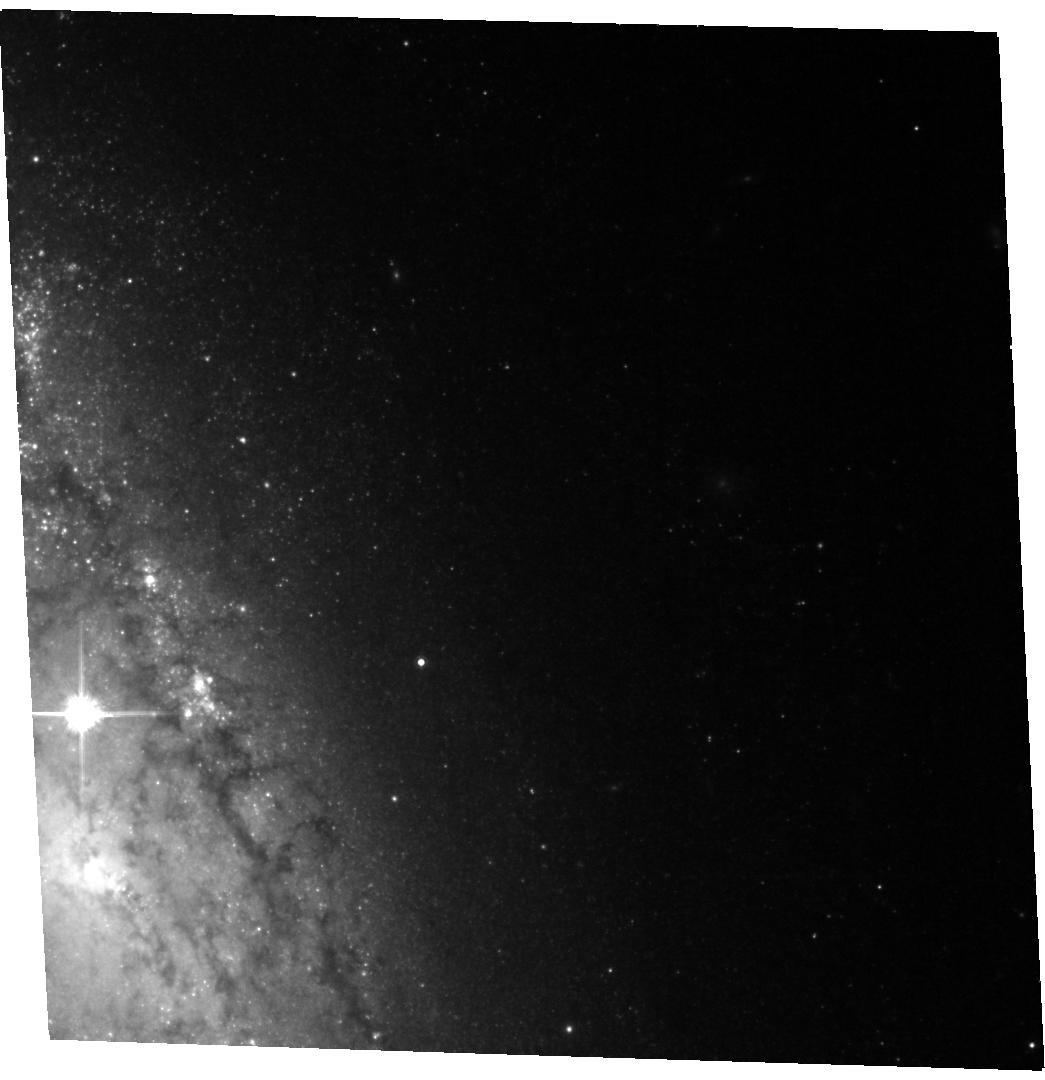
Target: SN-2004A. Instrument: ACS/WFC. Filter: F814W. Exposure: 24 min. Observation ID: hst_11675_03_acs_wfc_f814w_jb4t03

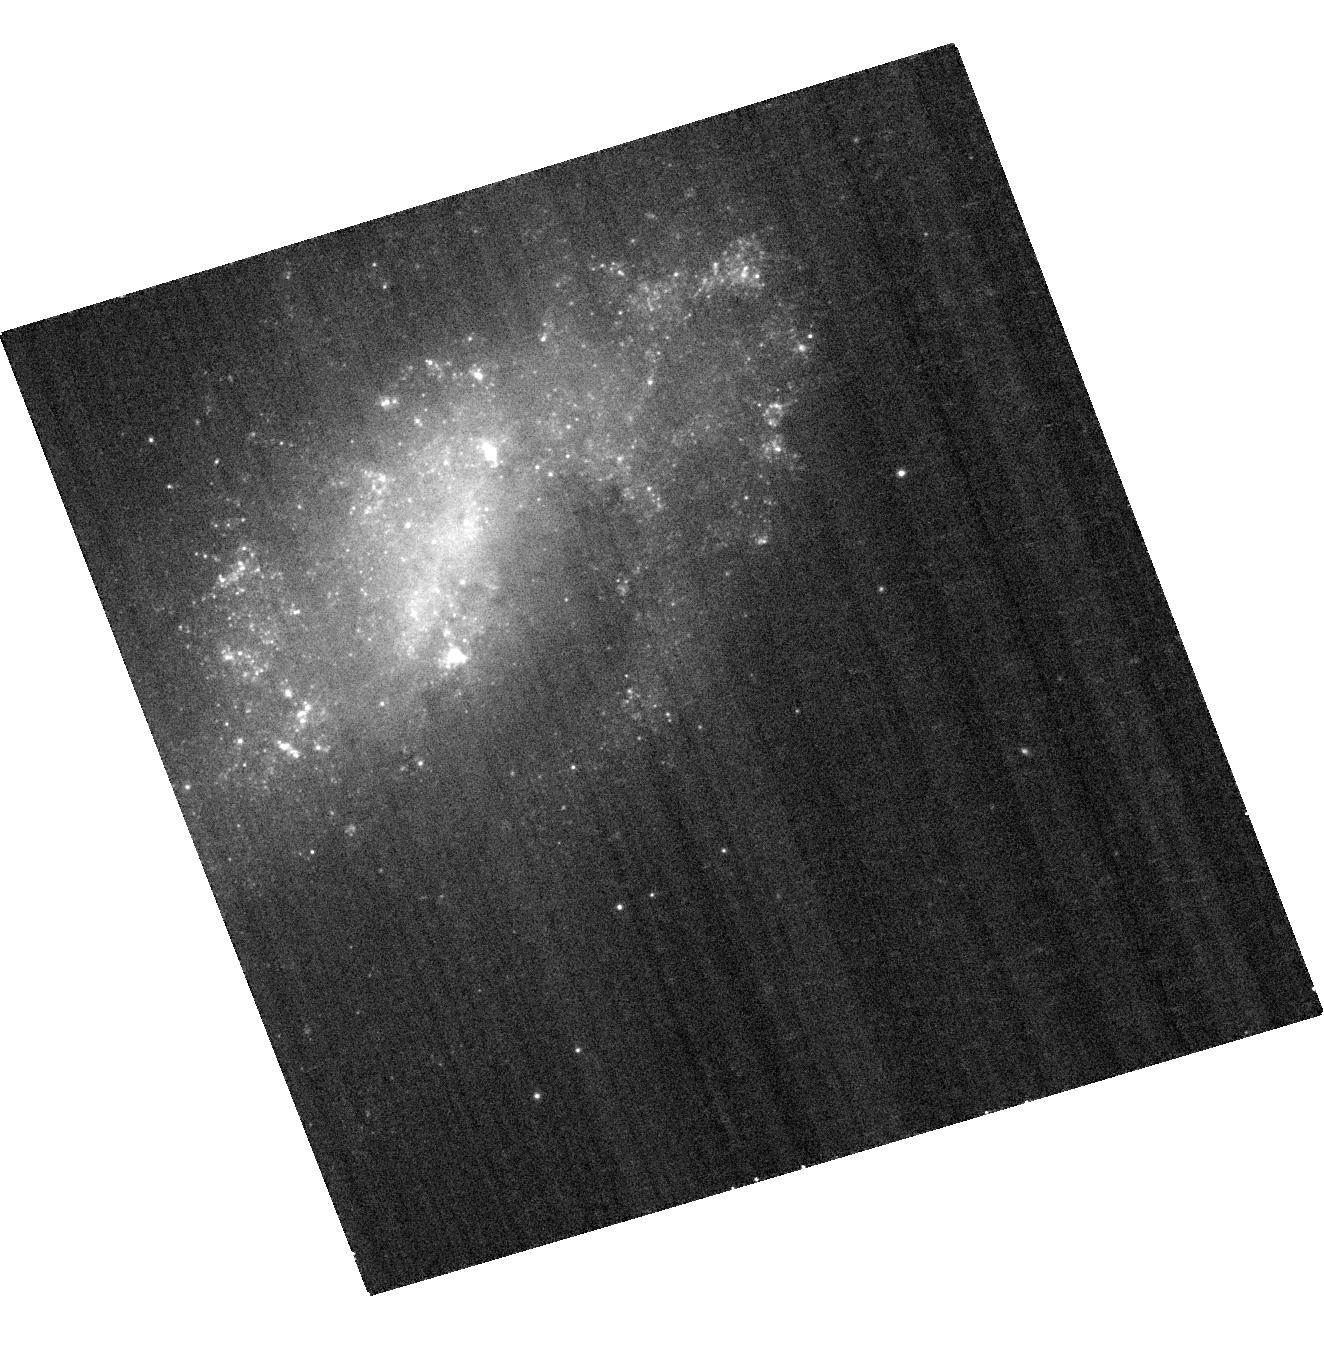
Target: SN-2006JC. Instrument: ACS/WFC. Filter: F435W. Exposure: 14 min. Observation ID: hst_11675_05_acs_wfc_f435w_jb4t05

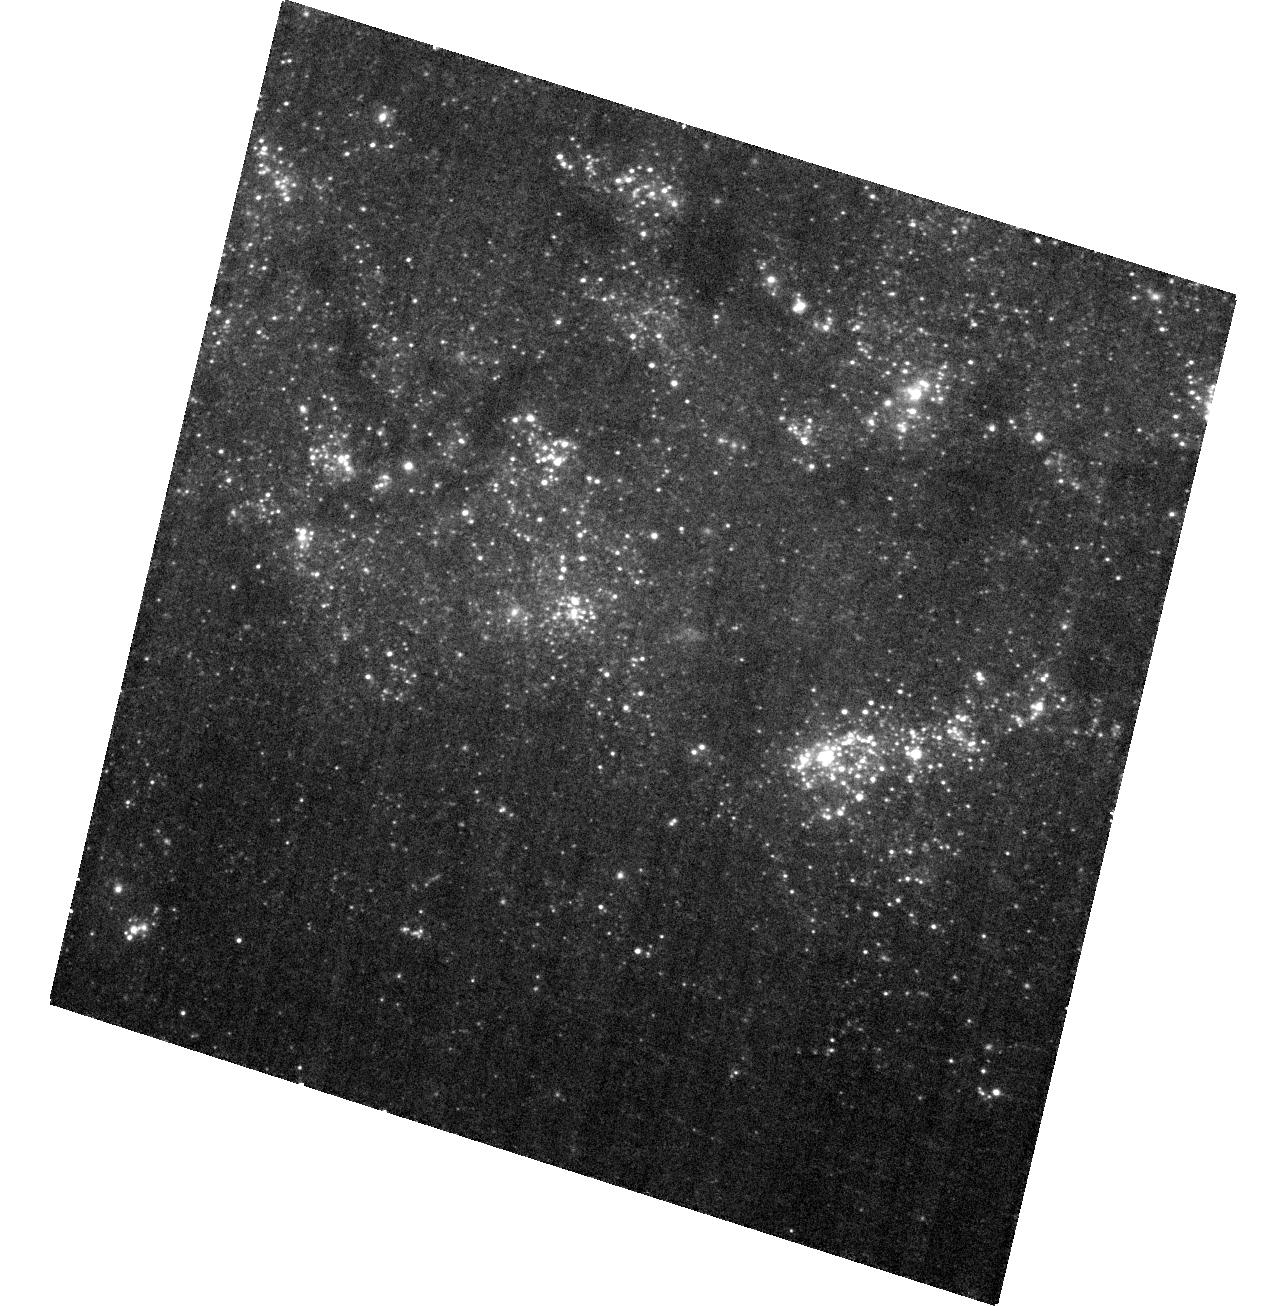
Target: SN-2003GD. Instrument: ACS/WFC. Filter: F435W. Exposure: 27 min. Observation ID: hst_11675_02_acs_wfc_f435w_jb4t02

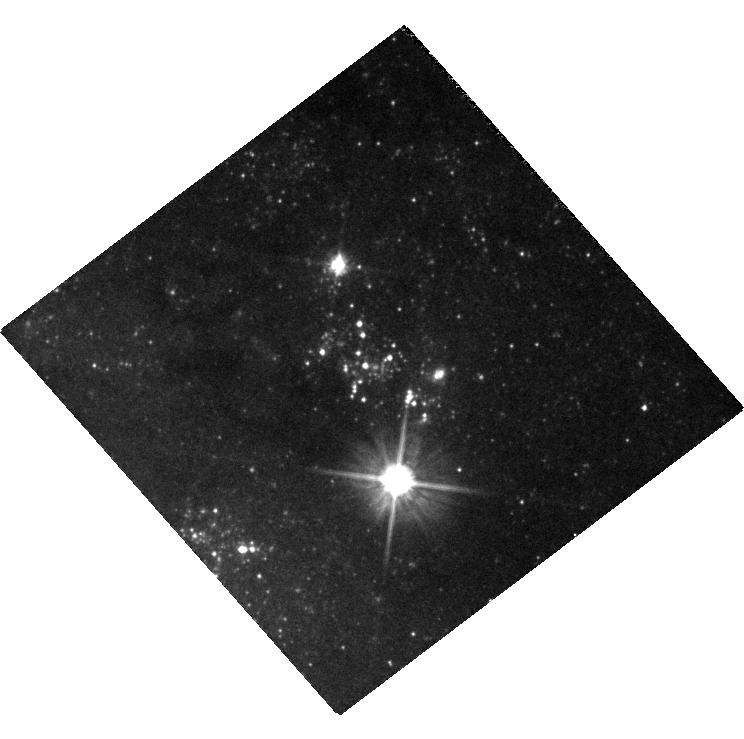
Target: SN-2007GR. Instrument: WFC3/UVIS. Filter: F555W. Exposure: 11 min. Observation ID: hst_11675_06_wfc3_uvis_f555w_ib4t06

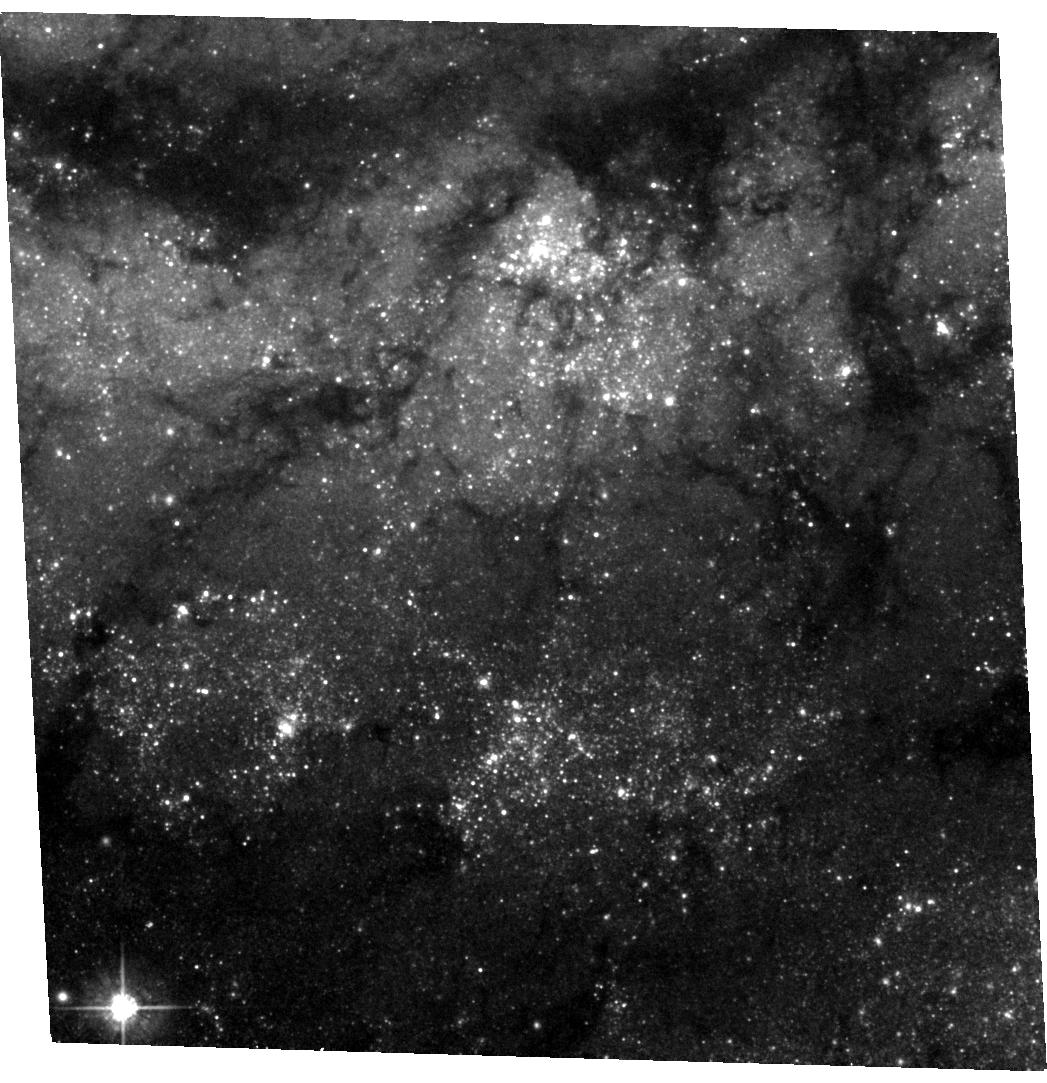
Target: SN-2005CS. Instrument: ACS/WFC. Filter: F555W. Exposure: 24 min. Observation ID: hst_11675_04_acs_wfc_f555w_jb4t04

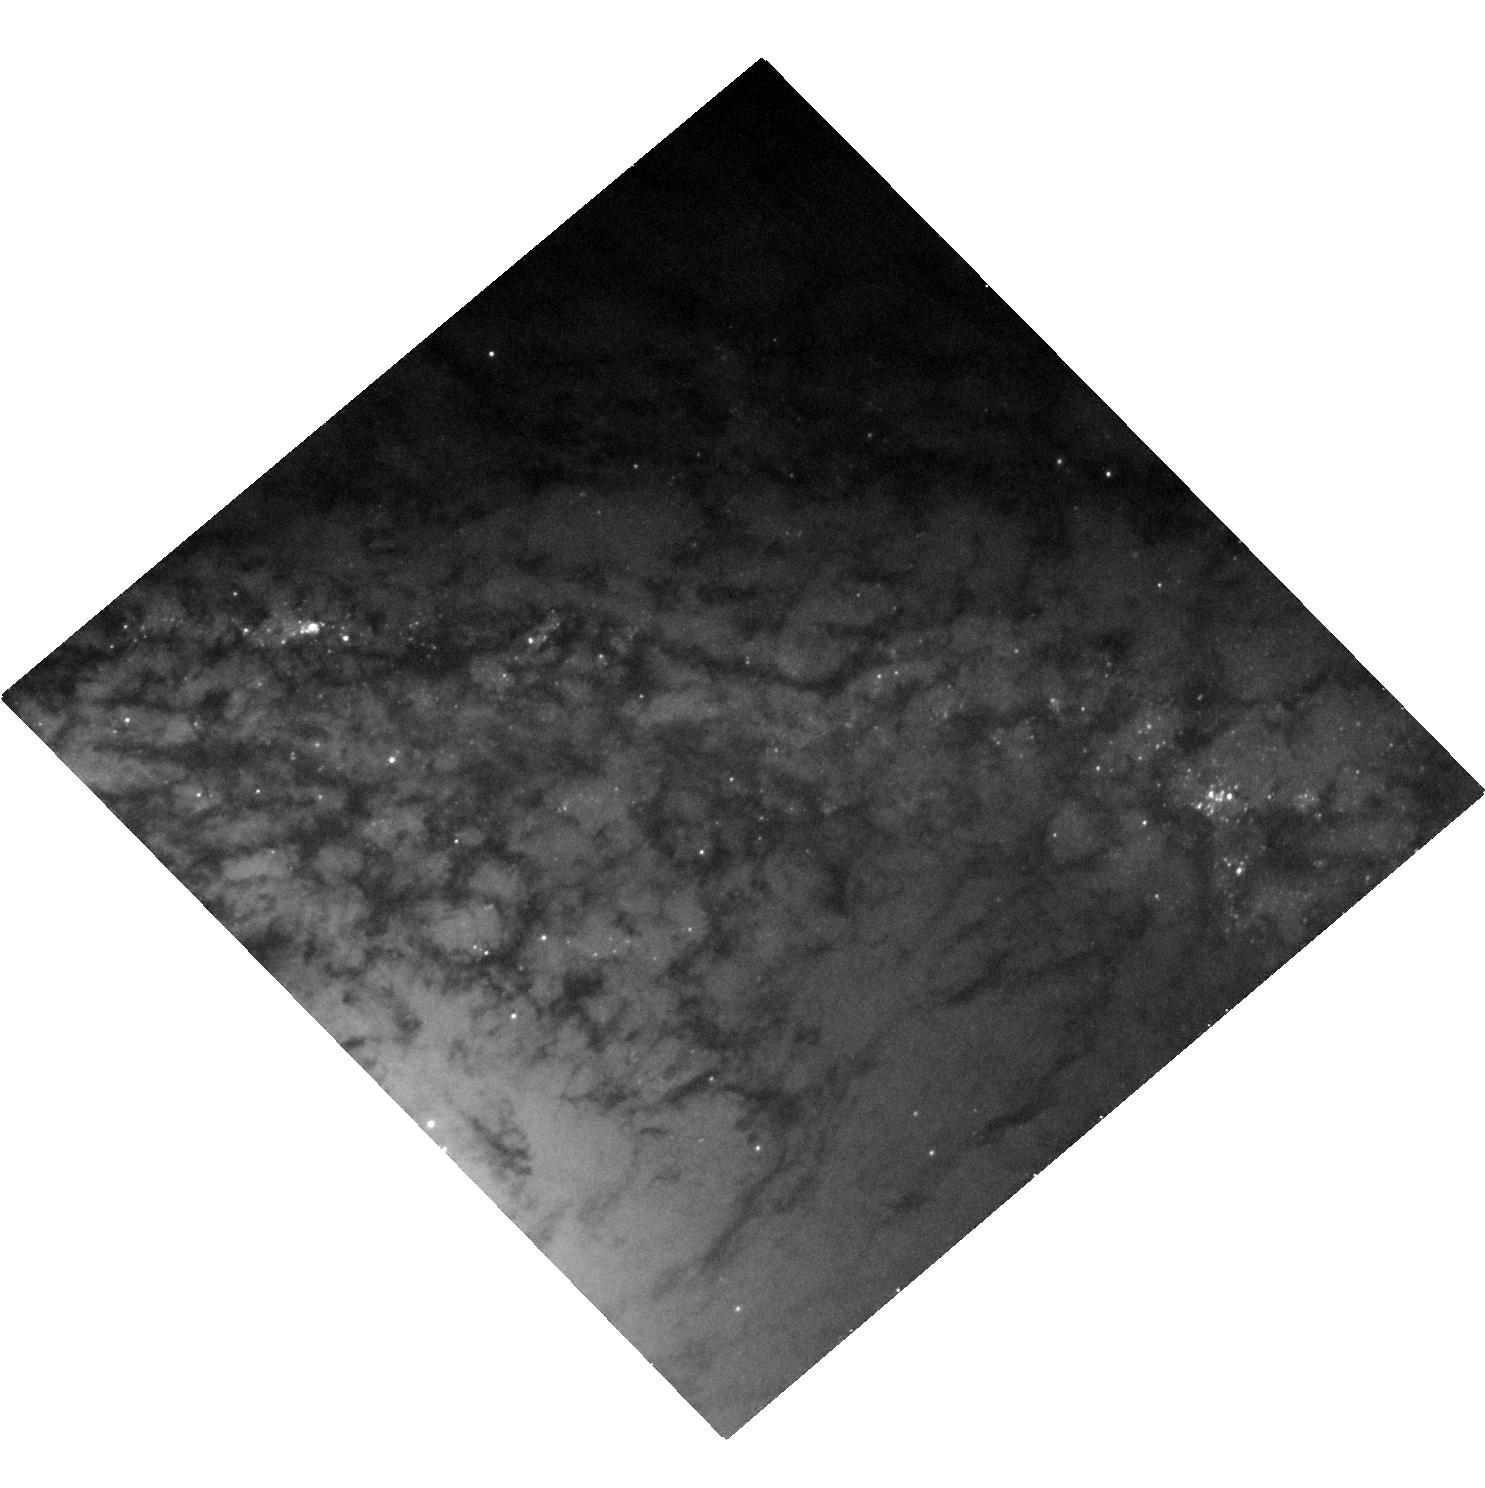
Target: SN-1999EV. Instrument: ACS/WFC. Filter: F555W. Exposure: 23 min. Observation ID: hst_11675_01_acs_wfc_f555w_jb4t01

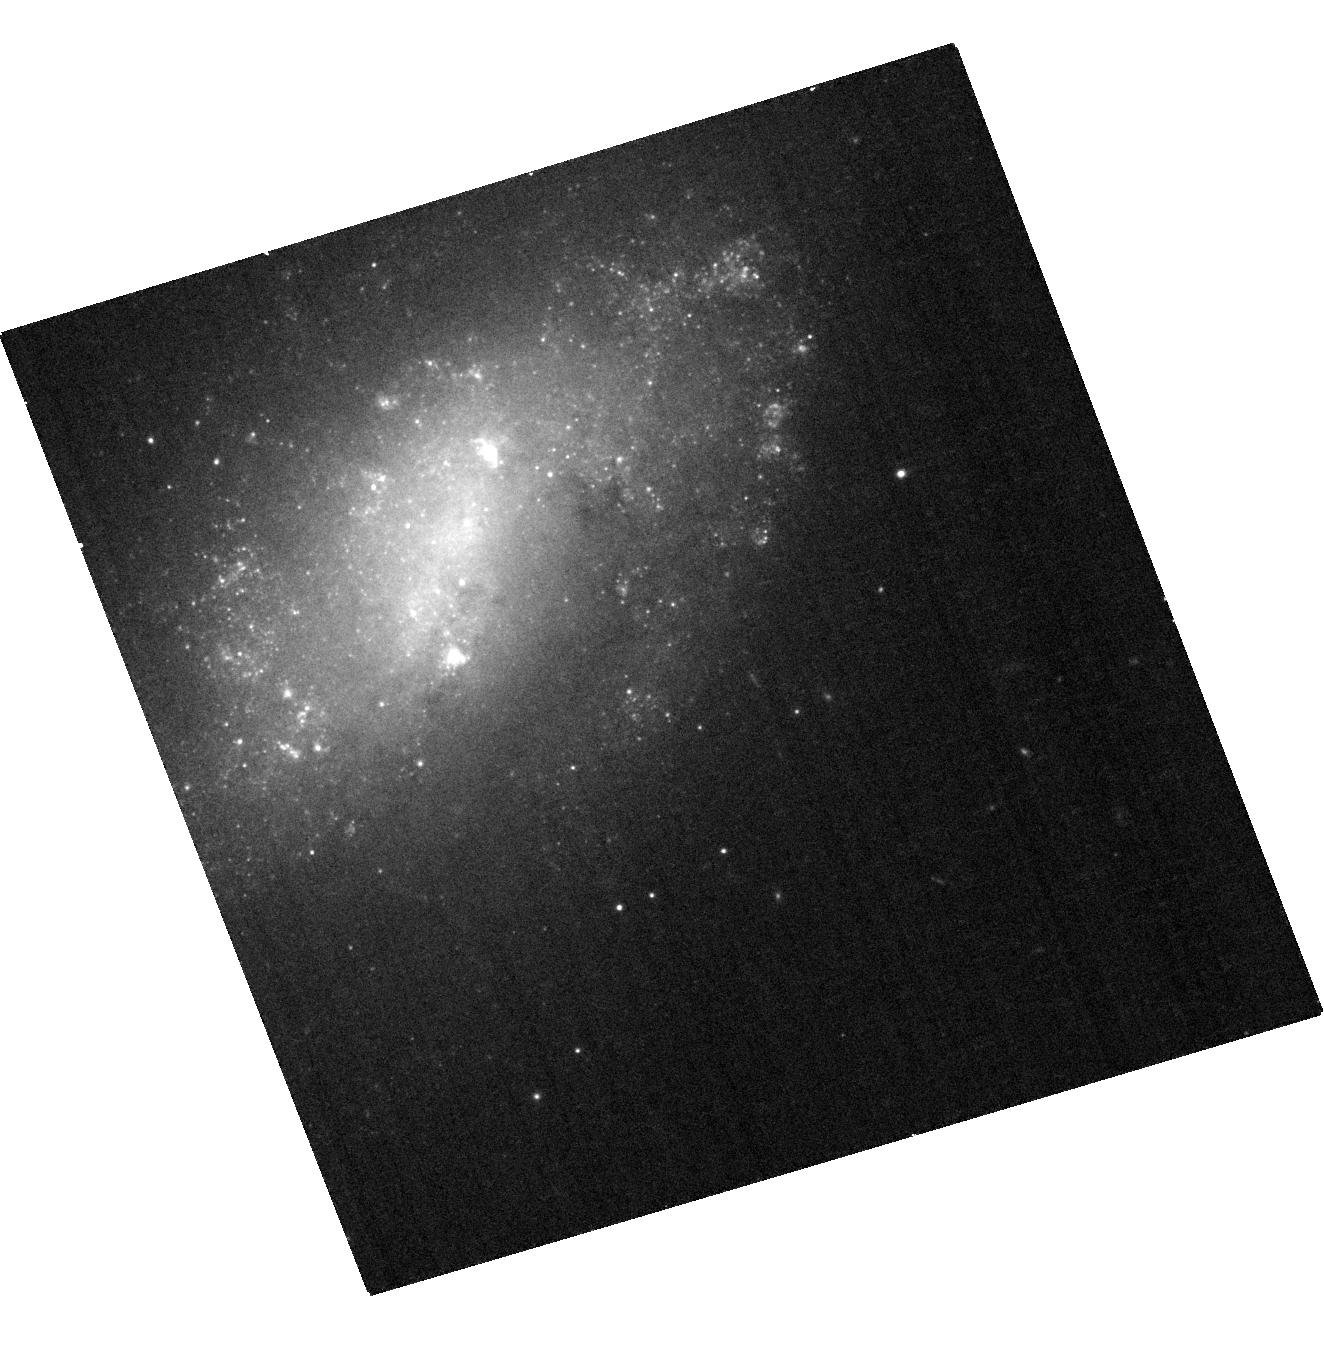
Target: SN-2006JC. Instrument: ACS/WFC. Filter: F625W. Exposure: 15 min. Observation ID: hst_11675_05_acs_wfc_f625w_jb4t05

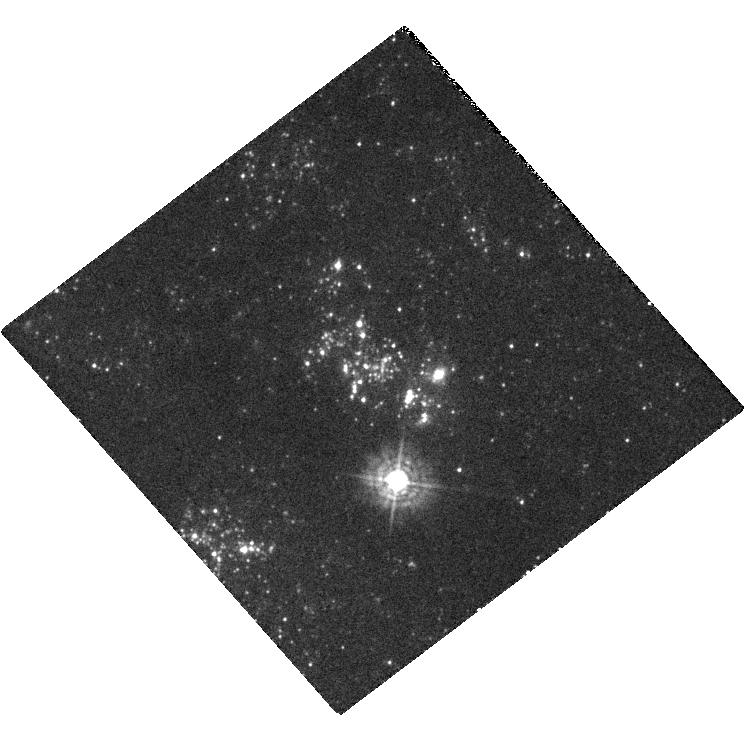
Target: SN-2007GR. Instrument: WFC3/UVIS. Filter: F336W. Exposure: 18 min. Observation ID: hst_11675_06_wfc3_uvis_f336w_ib4t06

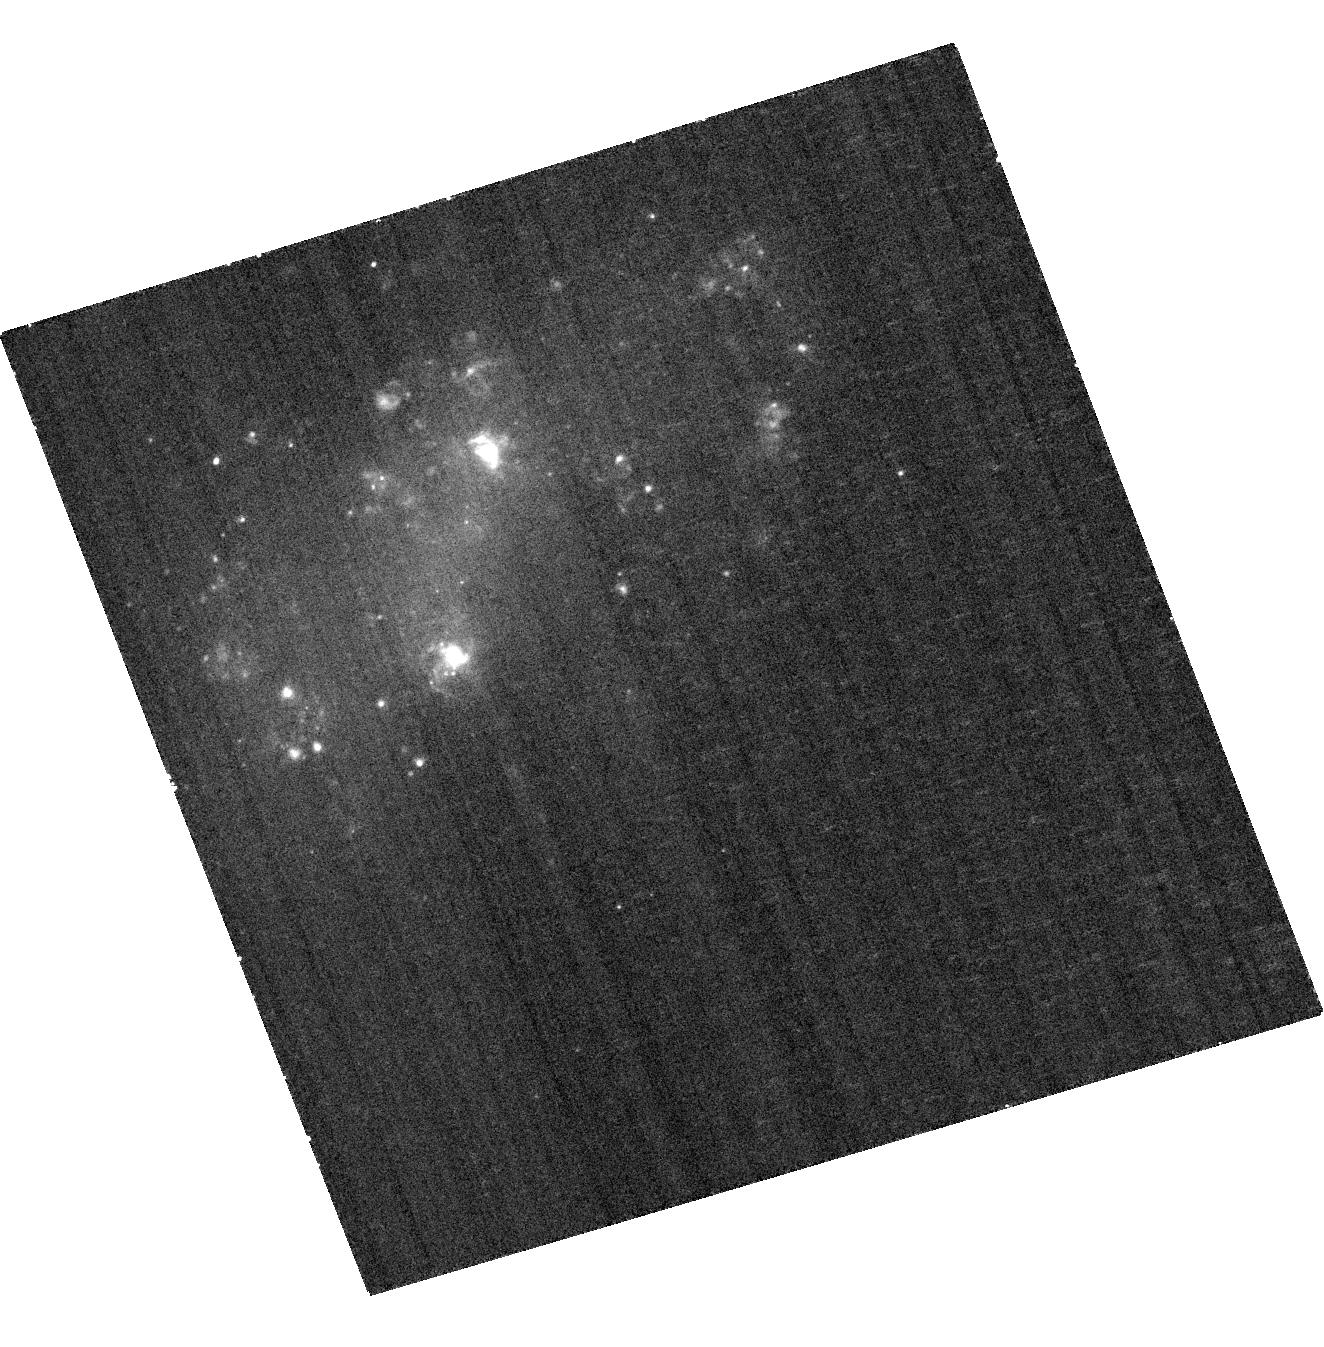
Target: SN-2006JC. Instrument: ACS/WFC. Filter: F658N. Exposure: 23 min. Observation ID: hst_11675_05_acs_wfc_f658n_jb4t05

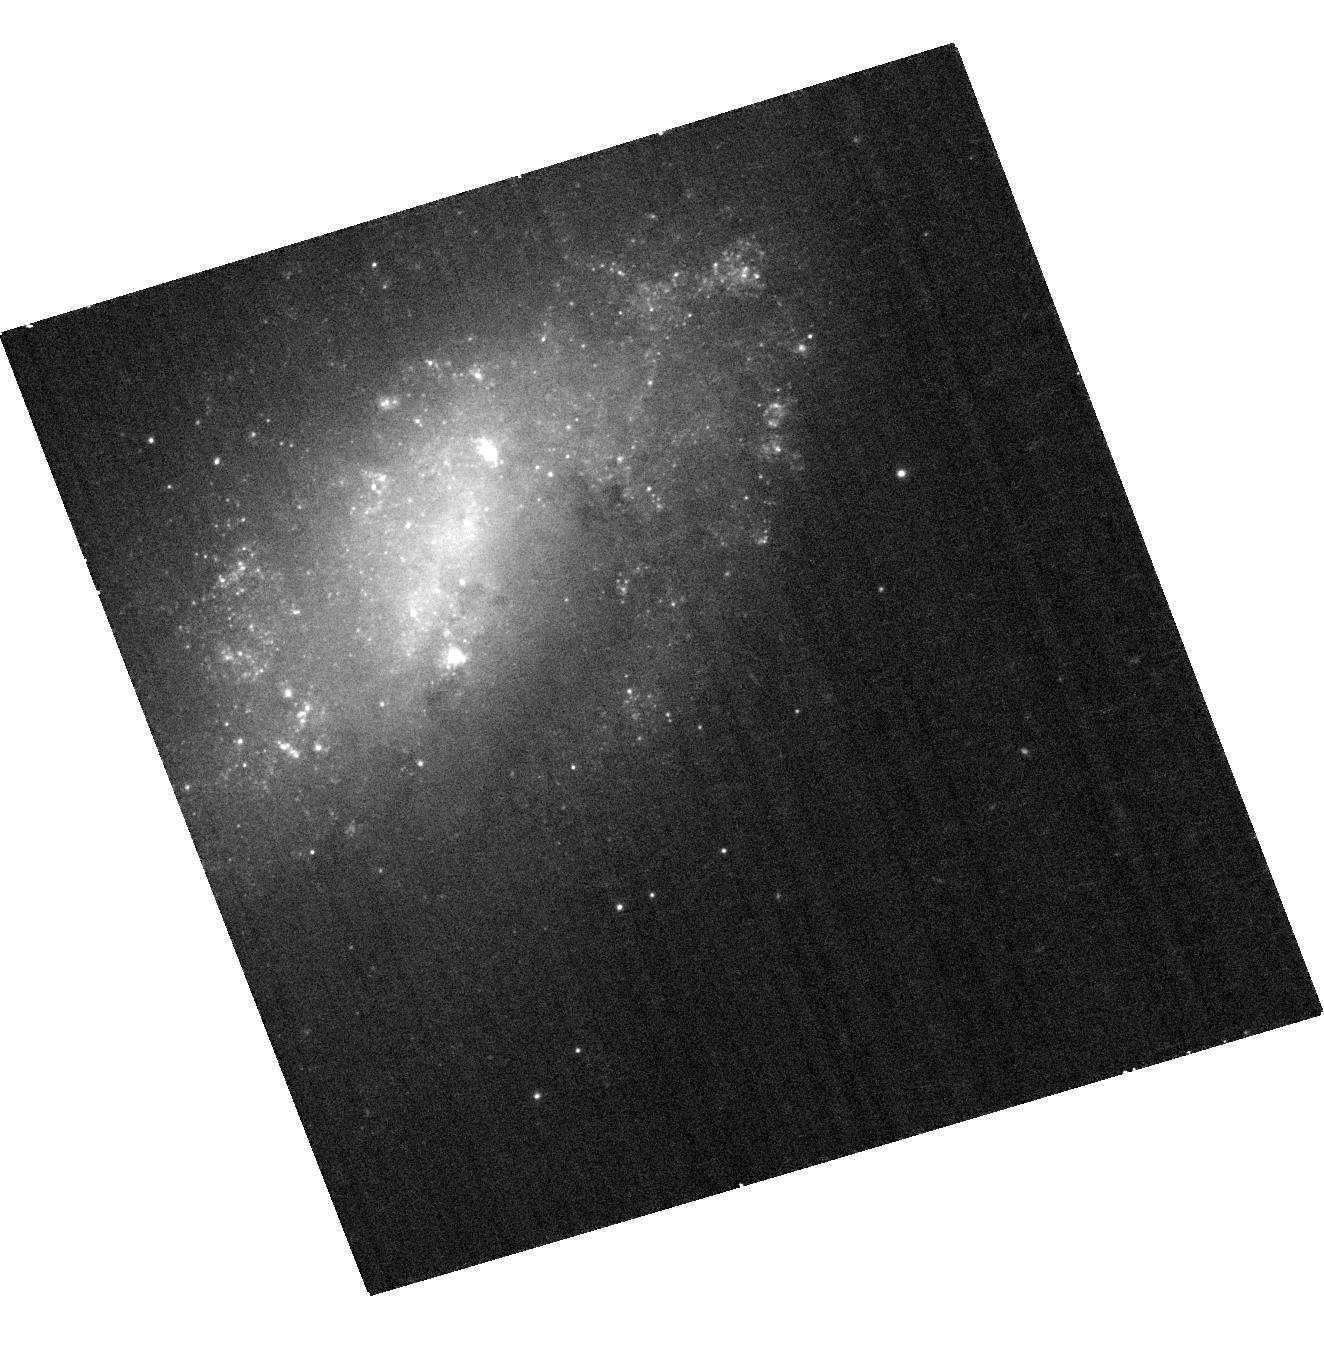
Target: SN-2006JC. Instrument: ACS/WFC. Filter: F555W. Exposure: 14 min. Observation ID: hst_11675_05_acs_wfc_f555w_jb4t05

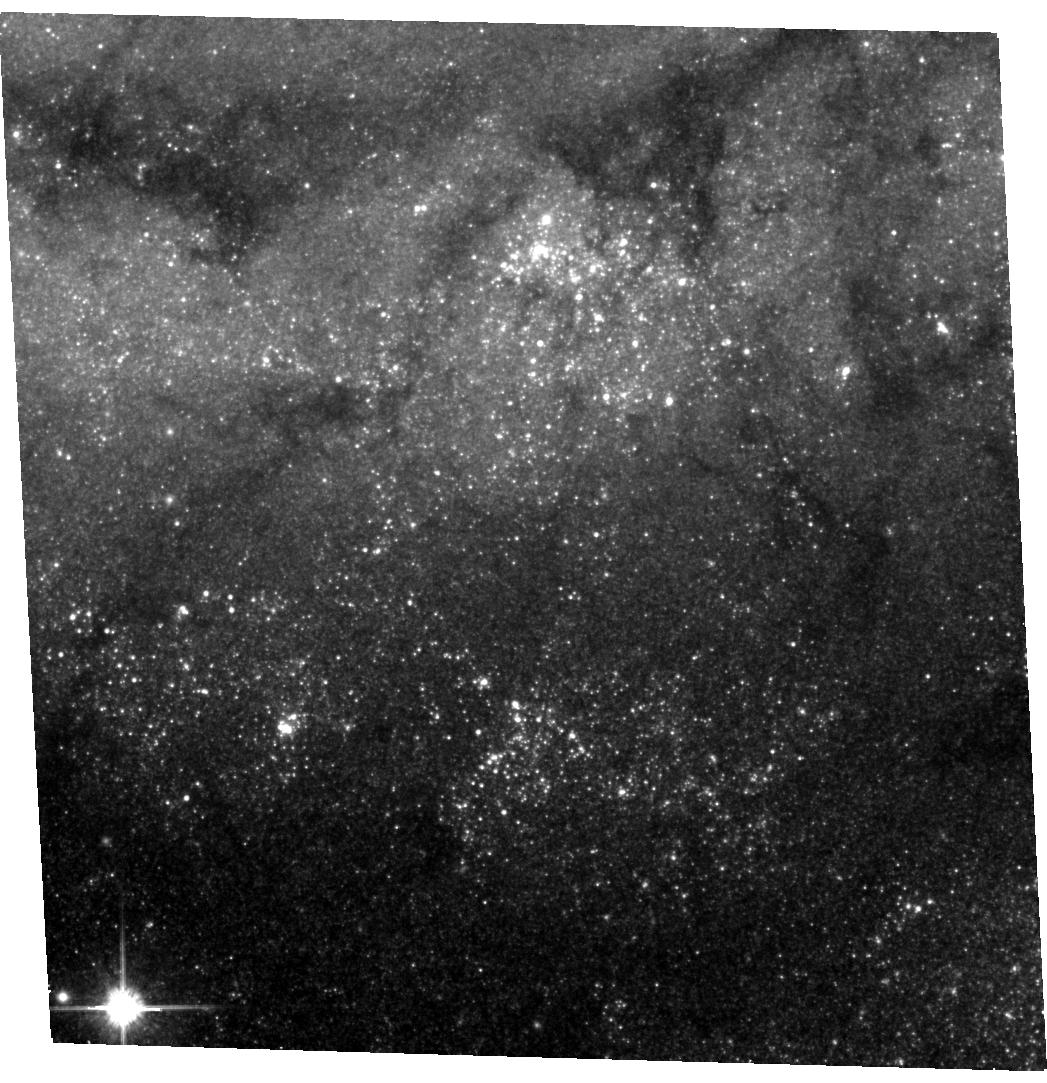
Target: SN-2005CS. Instrument: ACS/WFC. Filter: F814W. Exposure: 25 min. Observation ID: hst_11675_04_acs_wfc_f814w_jb4t04

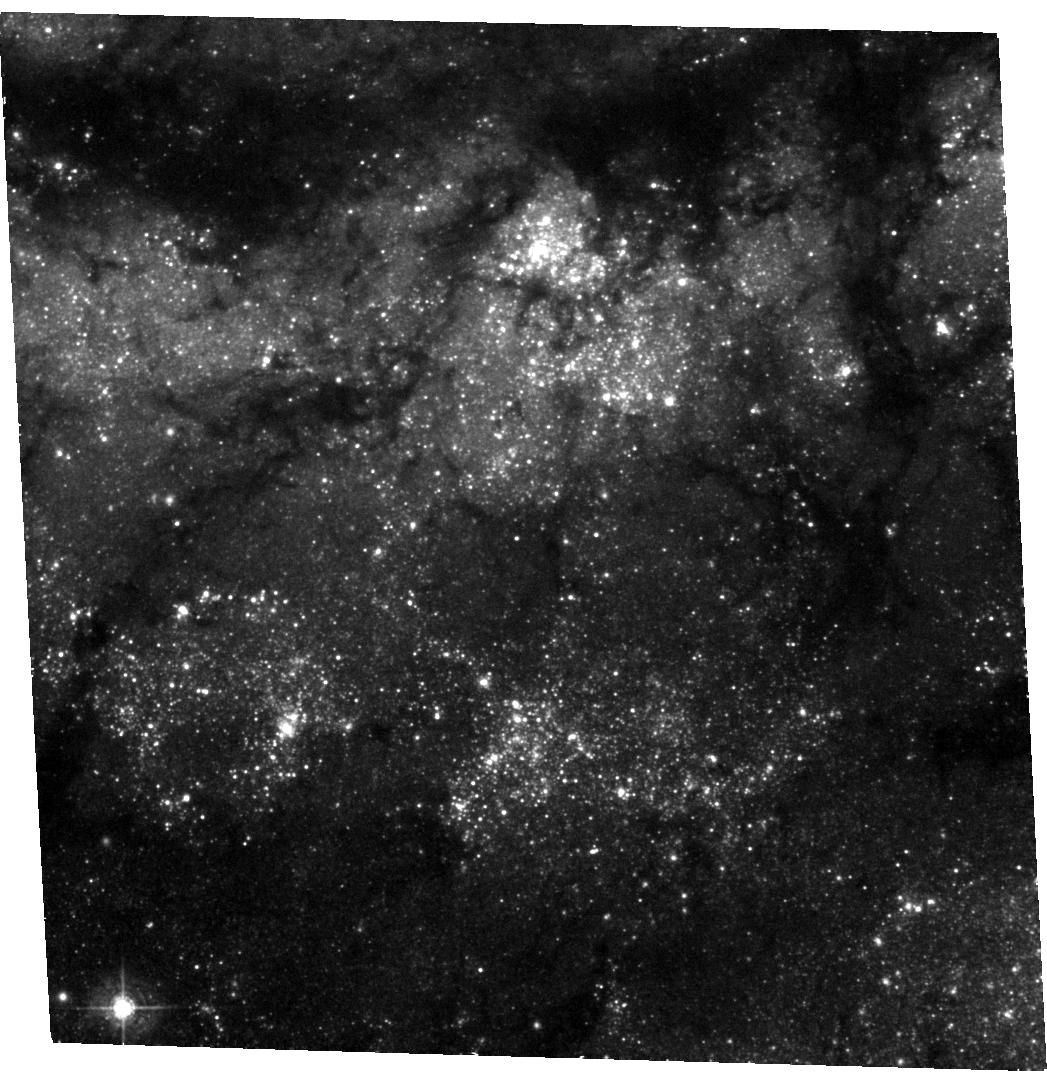
Target: SN-2005CS. Instrument: ACS/WFC. Filter: F435W. Exposure: 28 min. Observation ID: hst_11675_04_acs_wfc_f435w_jb4t04

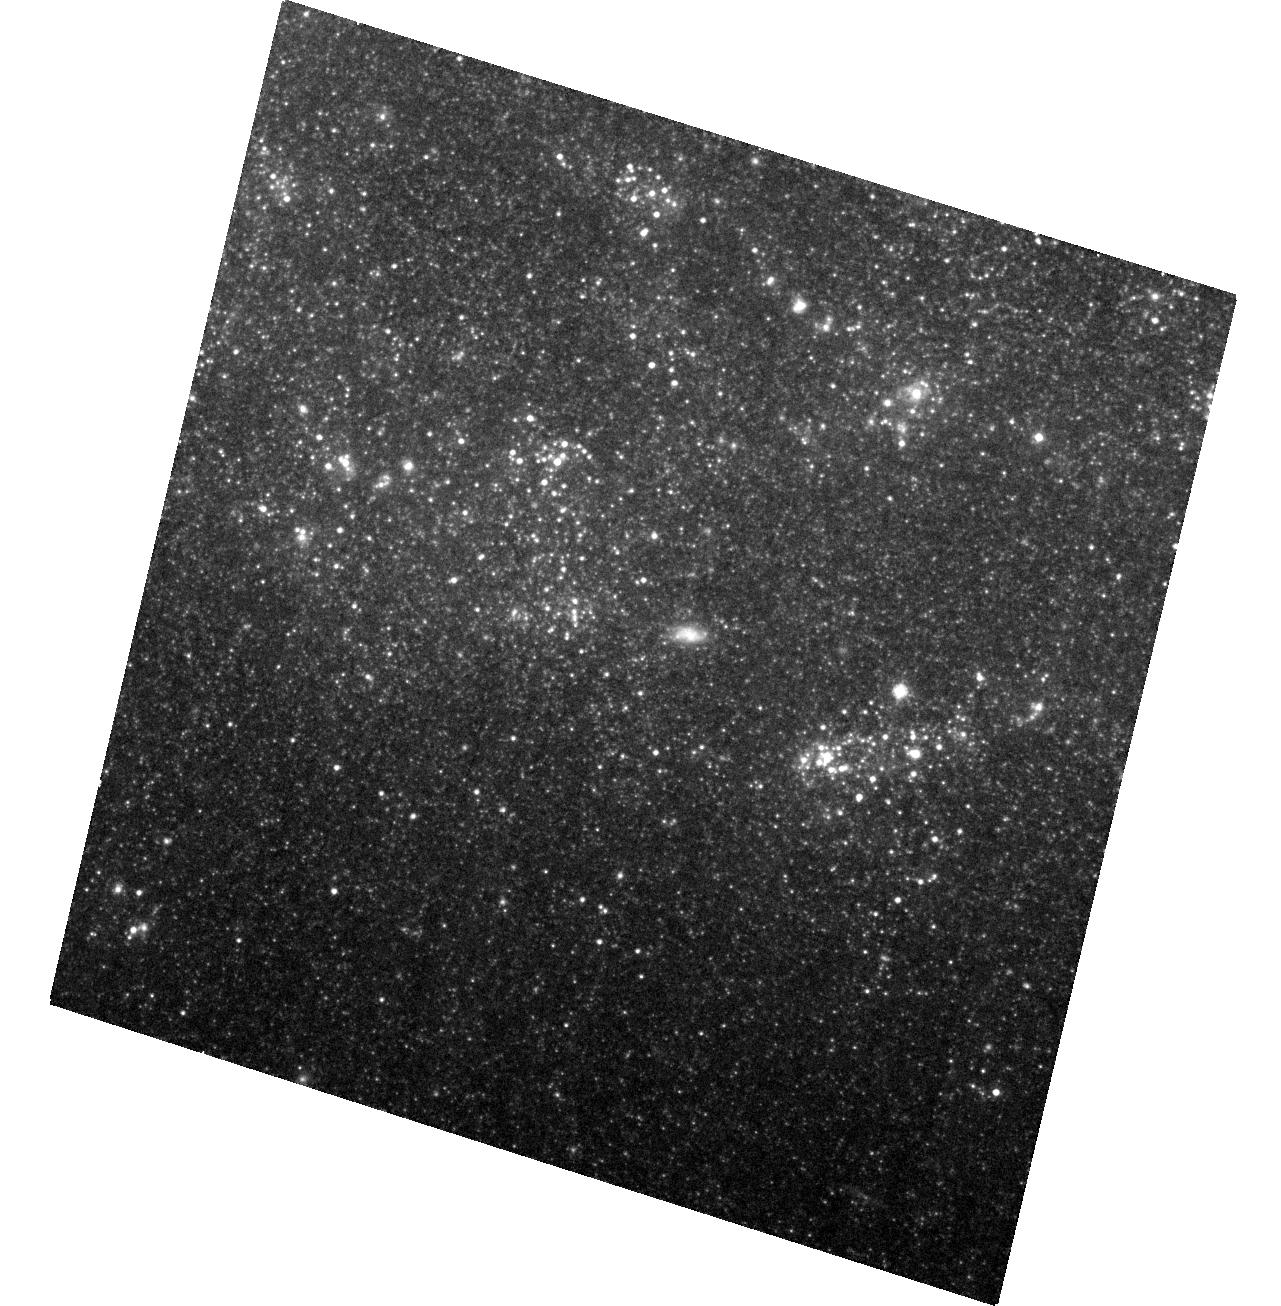
Target: SN-2003GD. Instrument: ACS/WFC. Filter: F814W. Exposure: 23 min. Observation ID: hst_11675_02_acs_wfc_f814w_jb4t02

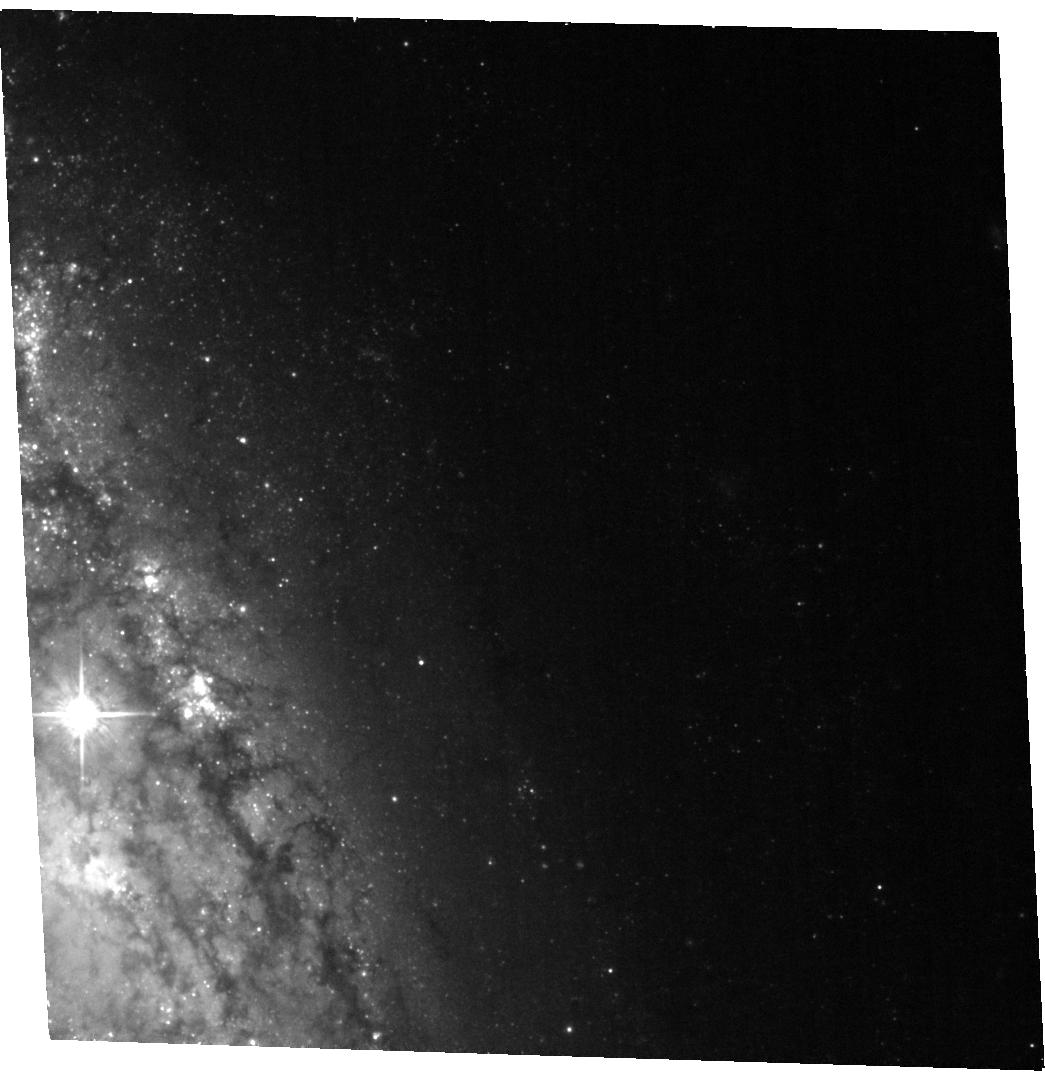
Target: SN-2004A. Instrument: ACS/WFC. Filter: F555W. Exposure: 23 min. Observation ID: hst_11675_03_acs_wfc_f555w_jb4t03

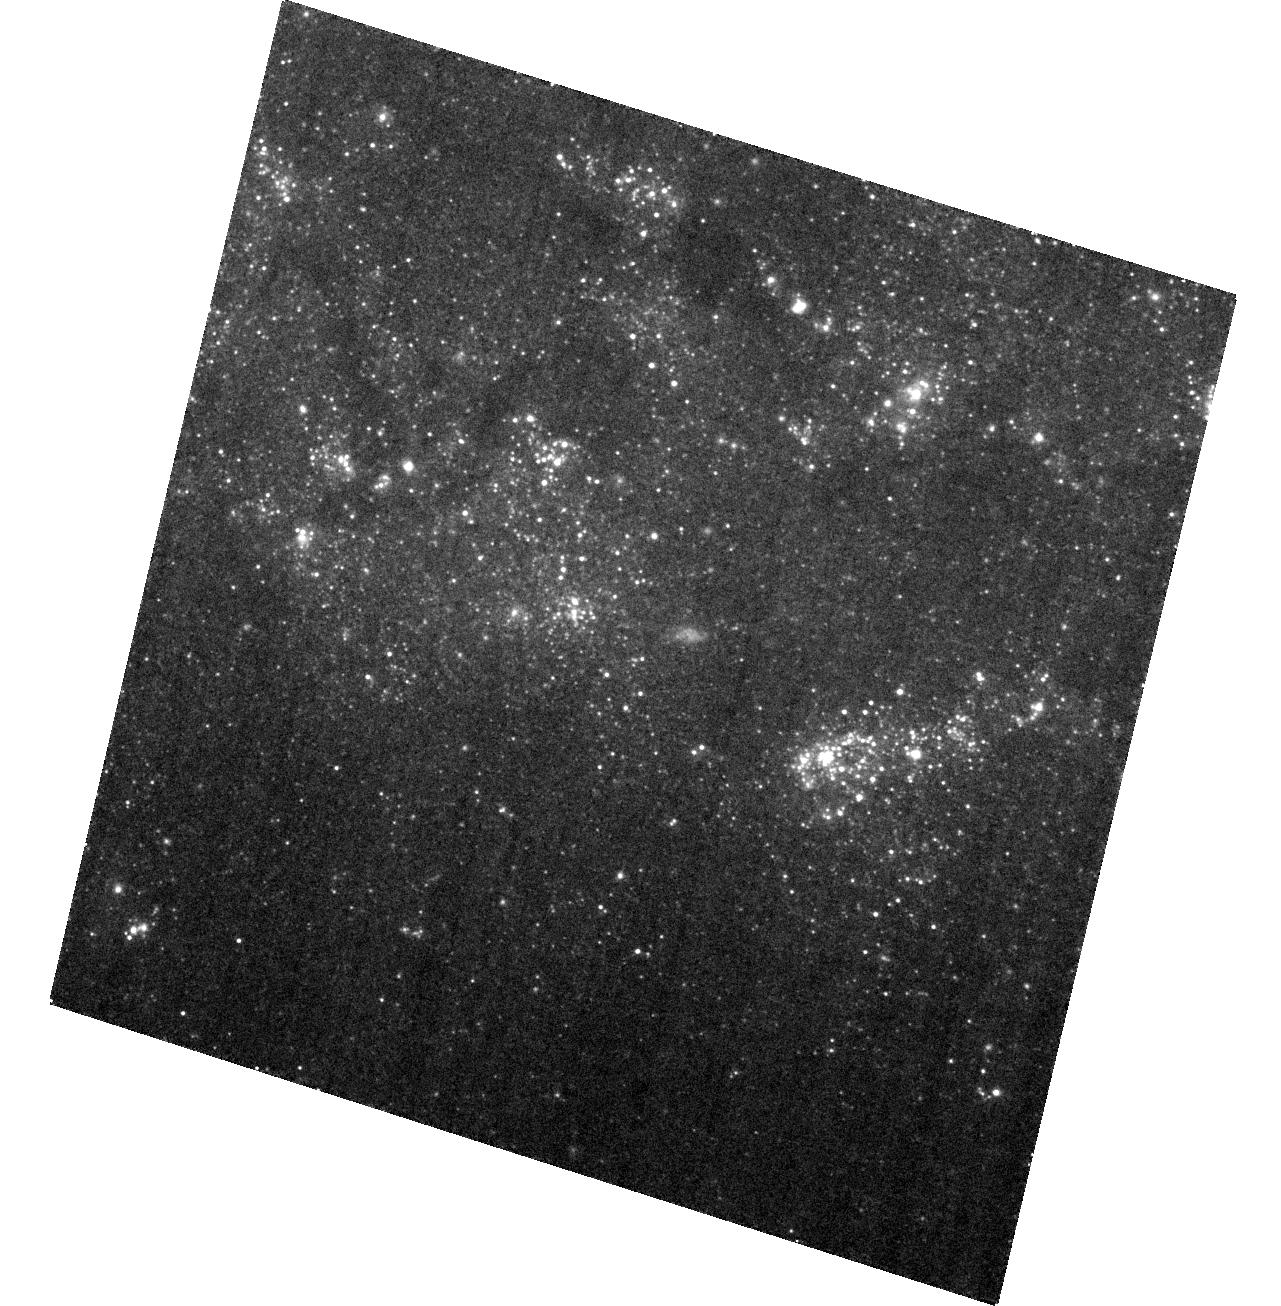
Target: SN-2003GD. Instrument: ACS/WFC. Filter: F555W. Exposure: 23 min. Observation ID: hst_11675_02_acs_wfc_f555w_jb4t02

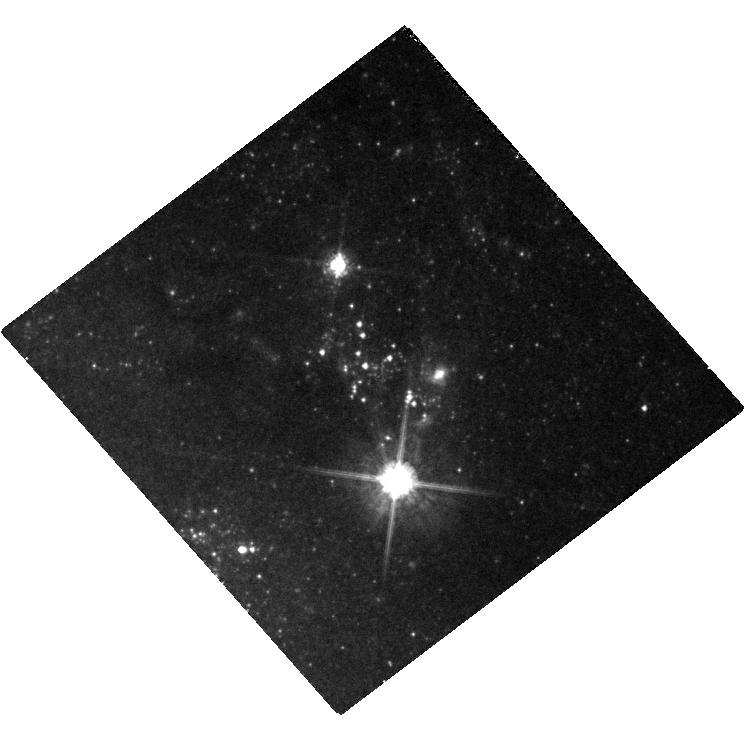
Target: SN-2007GR. Instrument: WFC3/UVIS. Filter: F625W. Exposure: 11 min. Observation ID: hst_11675_06_wfc3_uvis_f625w_ib4t06

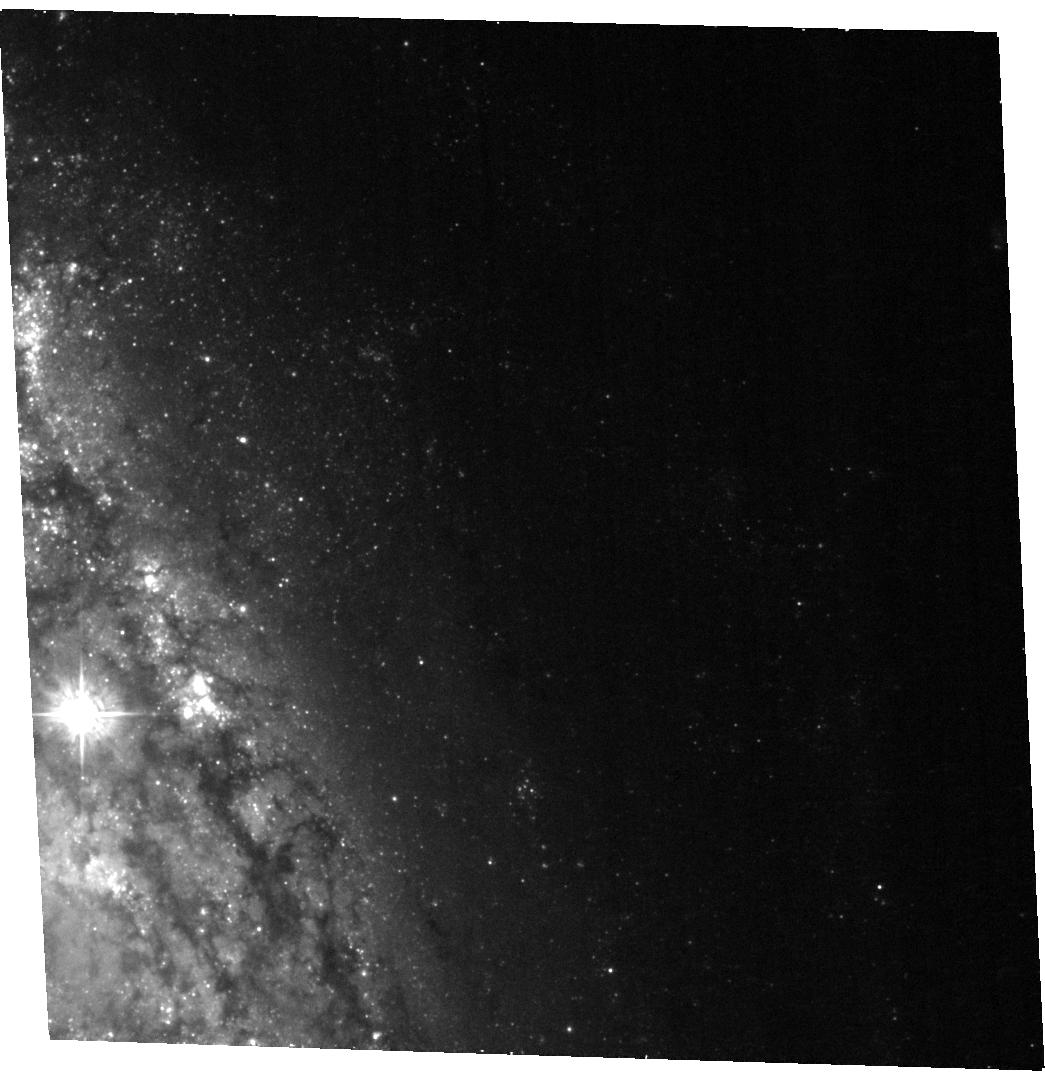
Target: SN-2004A. Instrument: ACS/WFC. Filter: F435W. Exposure: 27 min. Observation ID: hst_11675_03_acs_wfc_f435w_jb4t03

Stellar Forensics: A post-explosion view of the progenitors of core-collapse supernovae (PI: Maund, Justyn Robert)

Recent studies have used high spatial resolution HST observations of SN sites to identify the progenitors of core-collapse SNe on pre-explosion images. These studies have set constraints about the nature of massive stars and their evolution just prior to their explosion as SNe. Now, at late-times when the SNe have faded sufficiently, it is possible to return to the sites of these core-collapse SNe to search for clues about the nature of their progenitors. We request time to conduct deep, late-time, high-resolution imaging with ACS/HRC of the sites of six core-collapse SNe. In this program we aim to: 1) confirm our identifications, that were made with HST pre-explosion images, of the red supergiant progenitors of four Type IIP SNe (1999ev, 2003gd, 2004A and 2005cs), by observing if the objects identified as the progenitors are now missing; 2) place precise constraints on the progenitor of the Type Ic SN 2007gr by studying its host cluster; and 3) confirm our identification of an LBV-like outburst of an unstable WR star as belonging to the progenitor of a Type Ib-n core-collapse SN (2006jc), using broad and narrow-band imaging to search for emission line stars in its locality. The deep imaging will also allow to probe the stellar populations in the immediate vicinities of these SNe, that were previously obscured by the progenitors and the bright SNe. HST provides the unique combination of high-resolution optical imaging at very faint magnitudes that will facilitate this study.